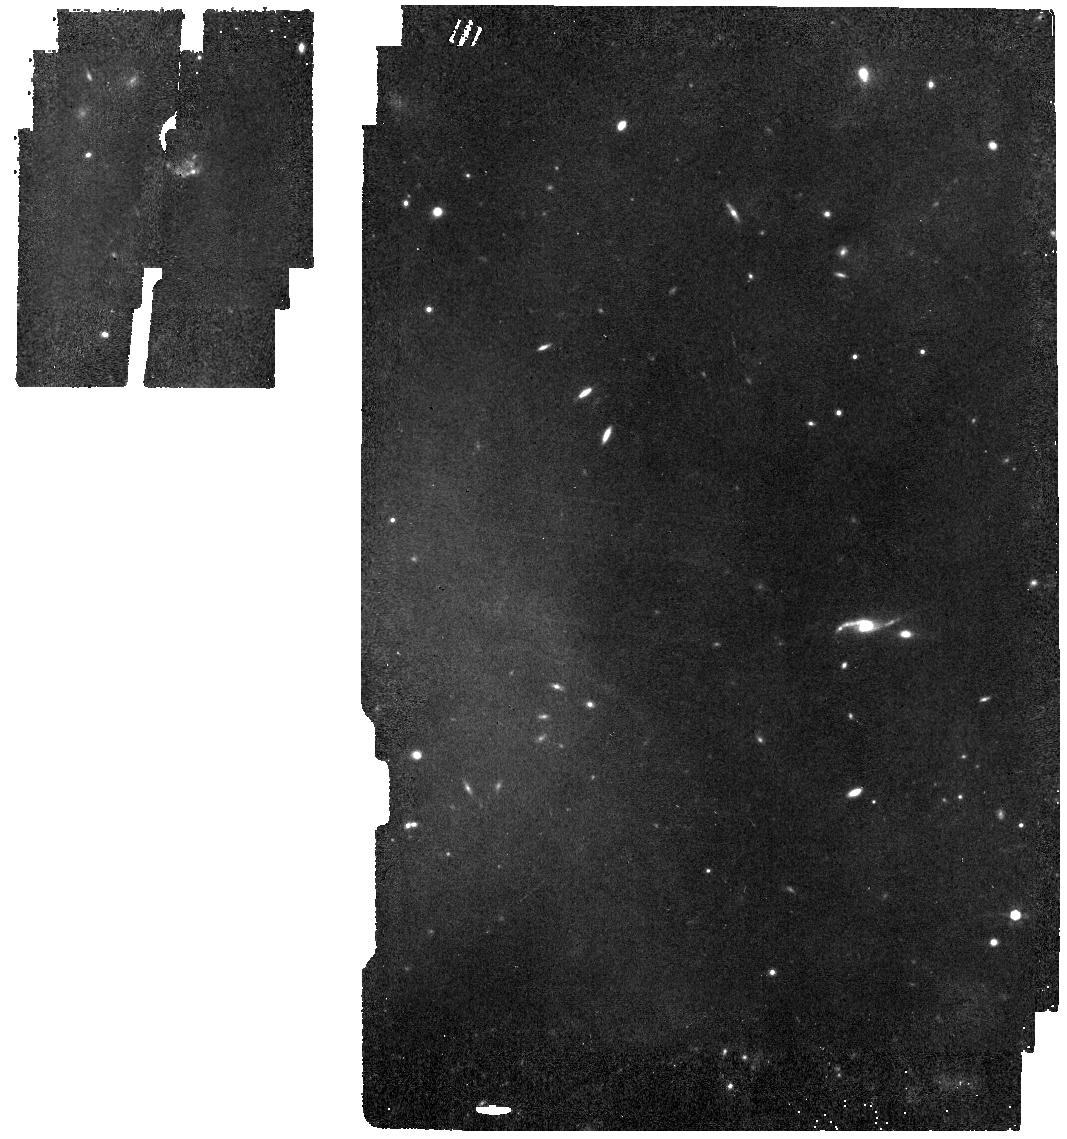
Target: MIRI-SLEW-TO-COLD-C. Instrument: MIRI. Filter: F770W. Exposure: 14 min. Observation ID: jw01052-o004_t005_miri_f770w

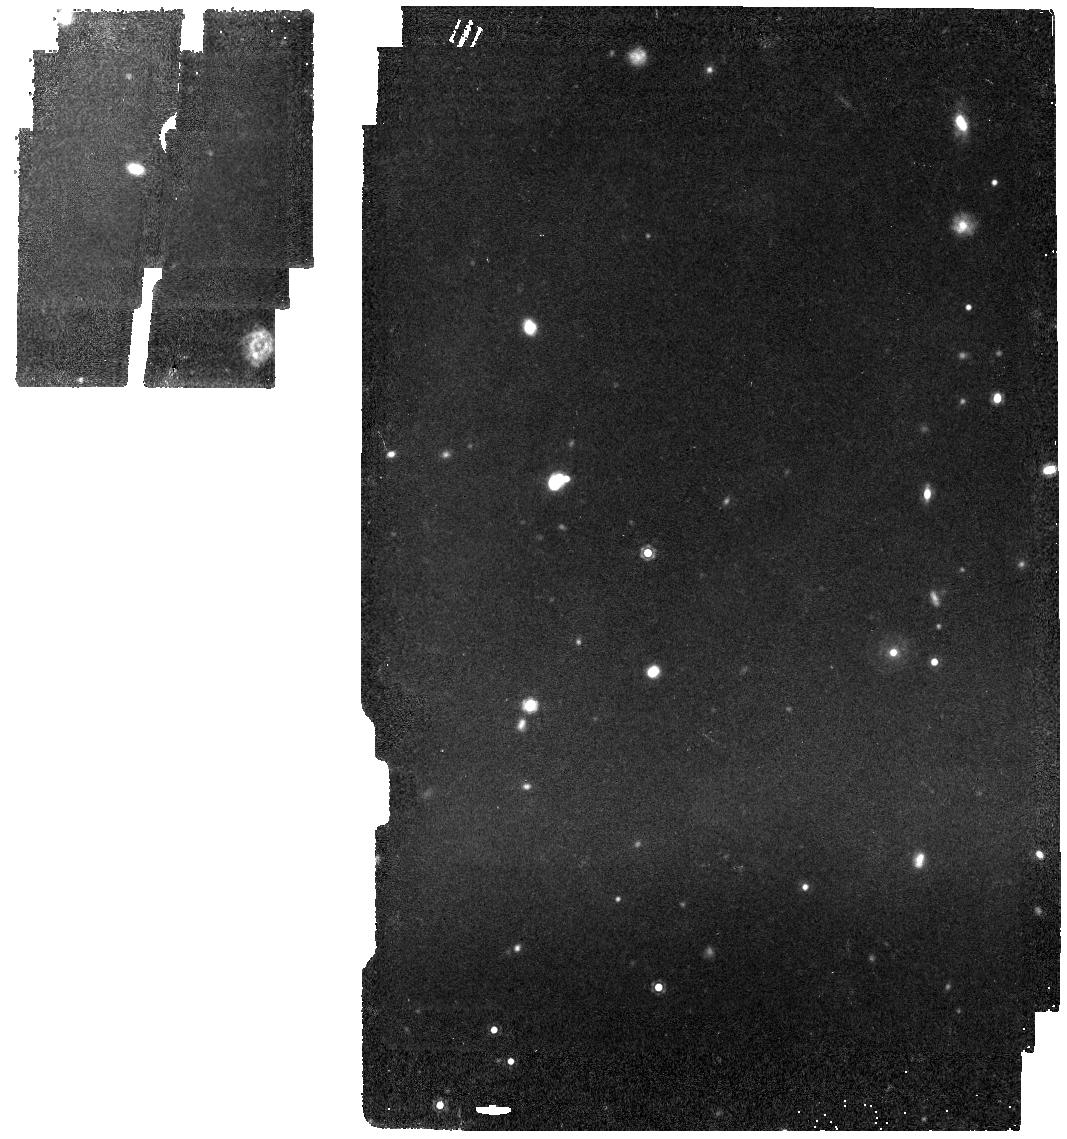
Target: MIRI-SLEW-TO-HOT-TARGET-NORTH. Instrument: MIRI. Filter: F1280W. Exposure: 14 min. Observation ID: jw01052-o003_t001_miri_f1280w

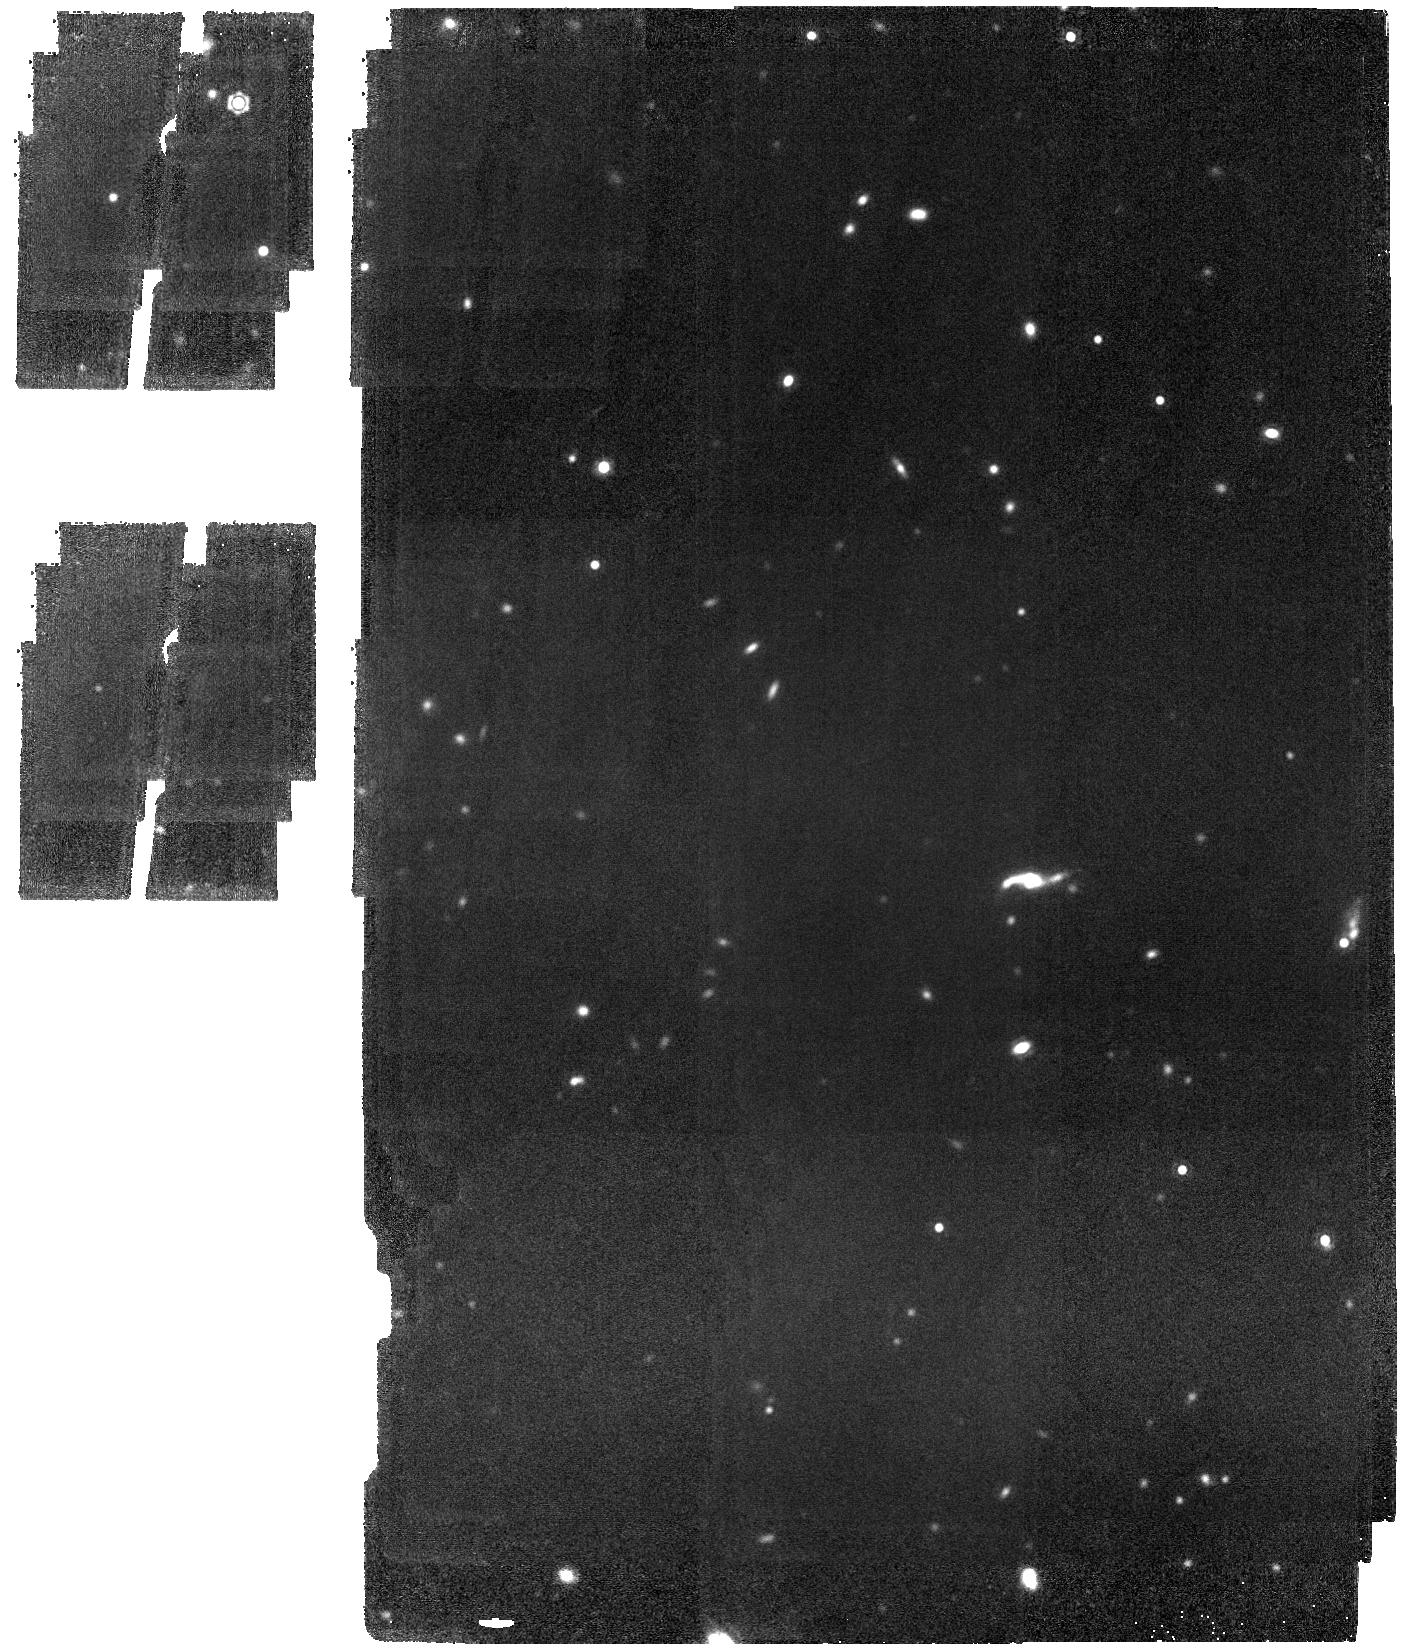
Target: MIRI-SLEW-TO-COLD-C. Instrument: MIRI. Filter: F1800W. Exposure: 56 min. Observation ID: jw01052-o005_t005_miri_f1800w

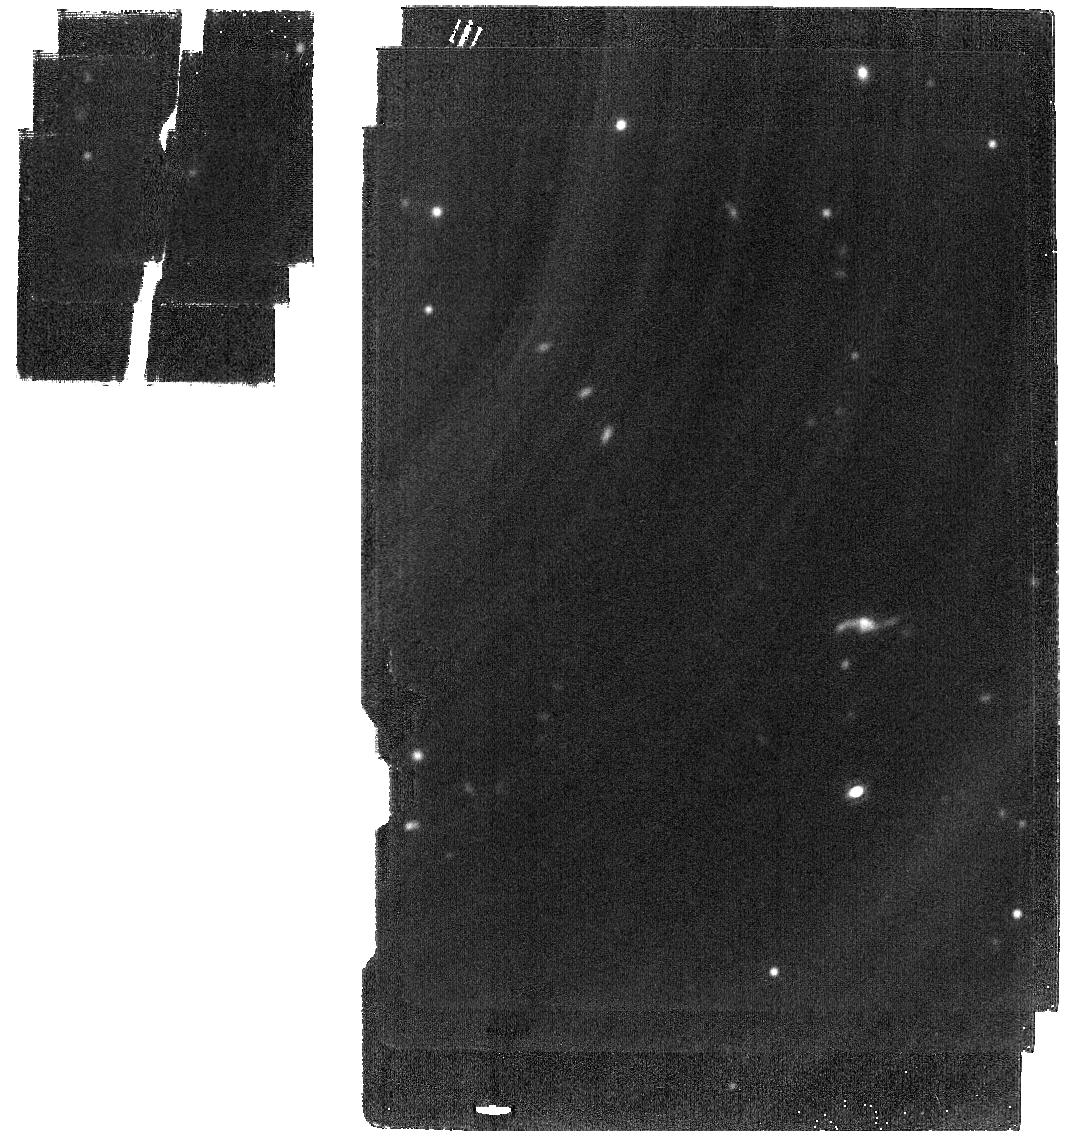
Target: MIRI-SLEW-TO-COLD-C. Instrument: MIRI. Filter: F2100W. Exposure: 15 min. Observation ID: jw01052-o006_t005_miri_f2100w

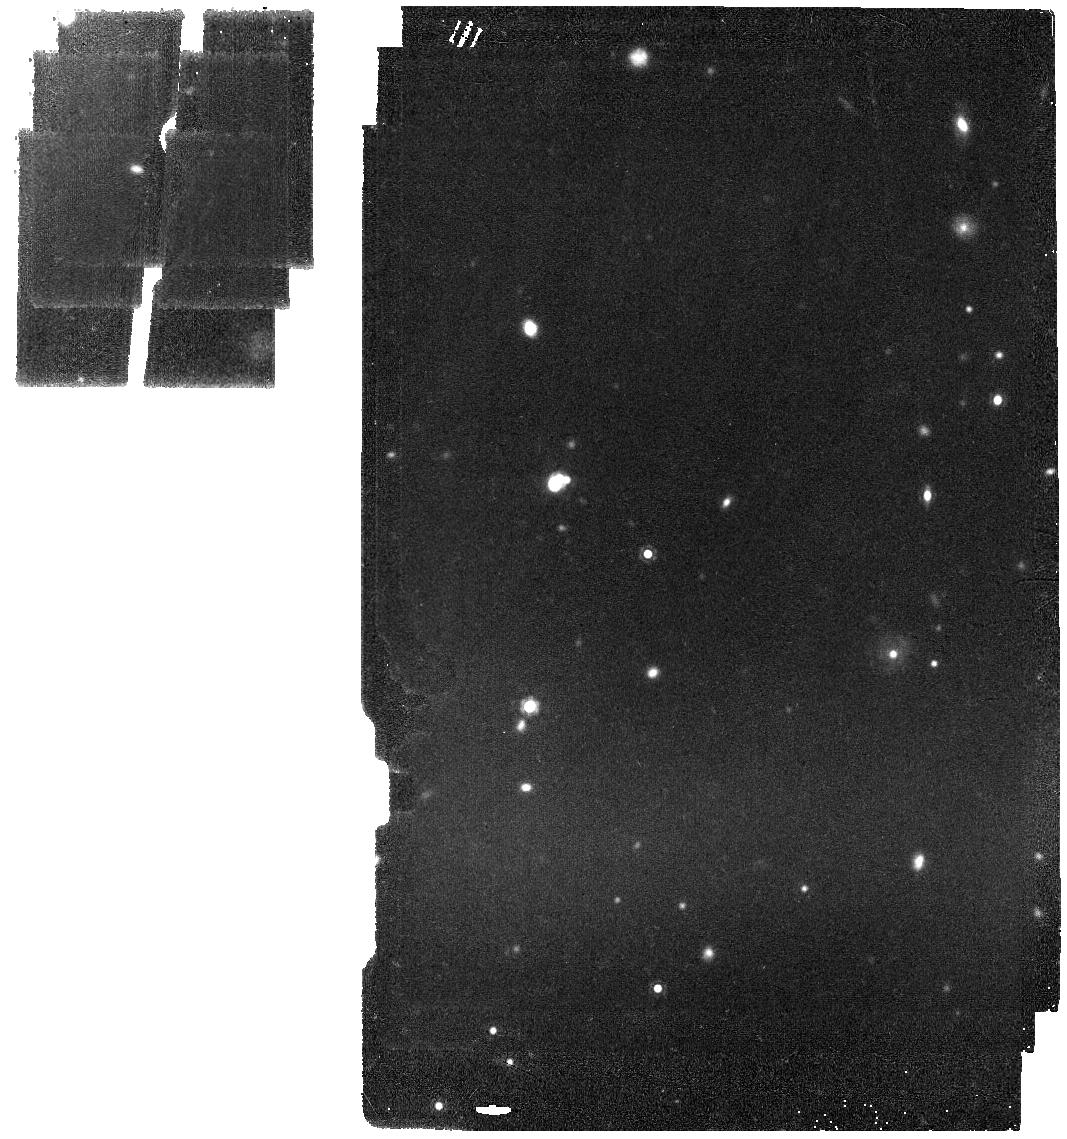
Target: MIRI-SLEW-TO-HOT-TARGET-NORTH. Instrument: MIRI. Filter: F1500W. Exposure: 14 min. Observation ID: jw01052-o001_t001_miri_f1500w

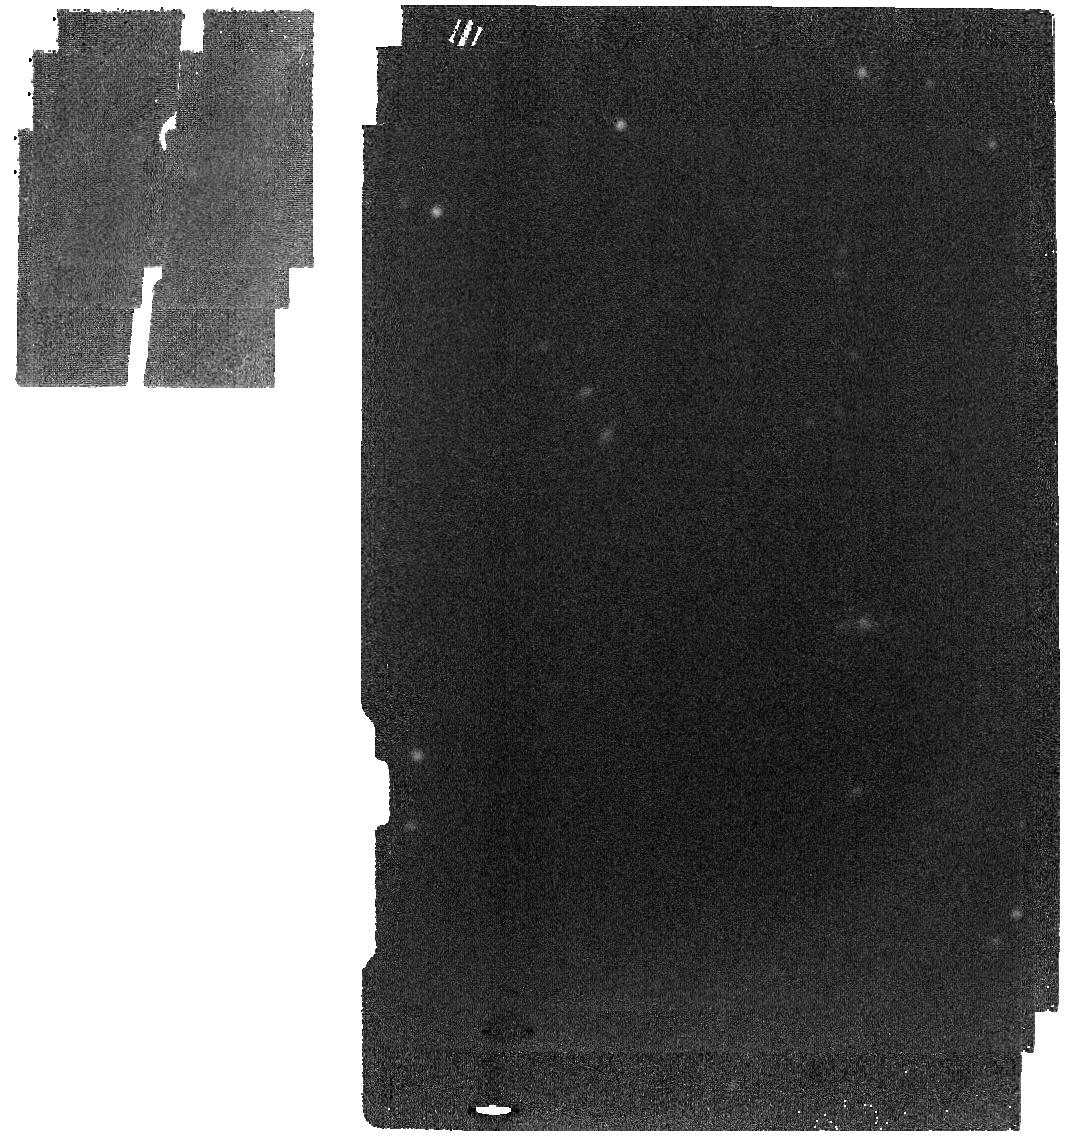
Target: MIRI-SLEW-TO-COLD-C. Instrument: MIRI. Filter: F2550W. Exposure: 15 min. Observation ID: jw01052-o006_t005_miri_f2550w

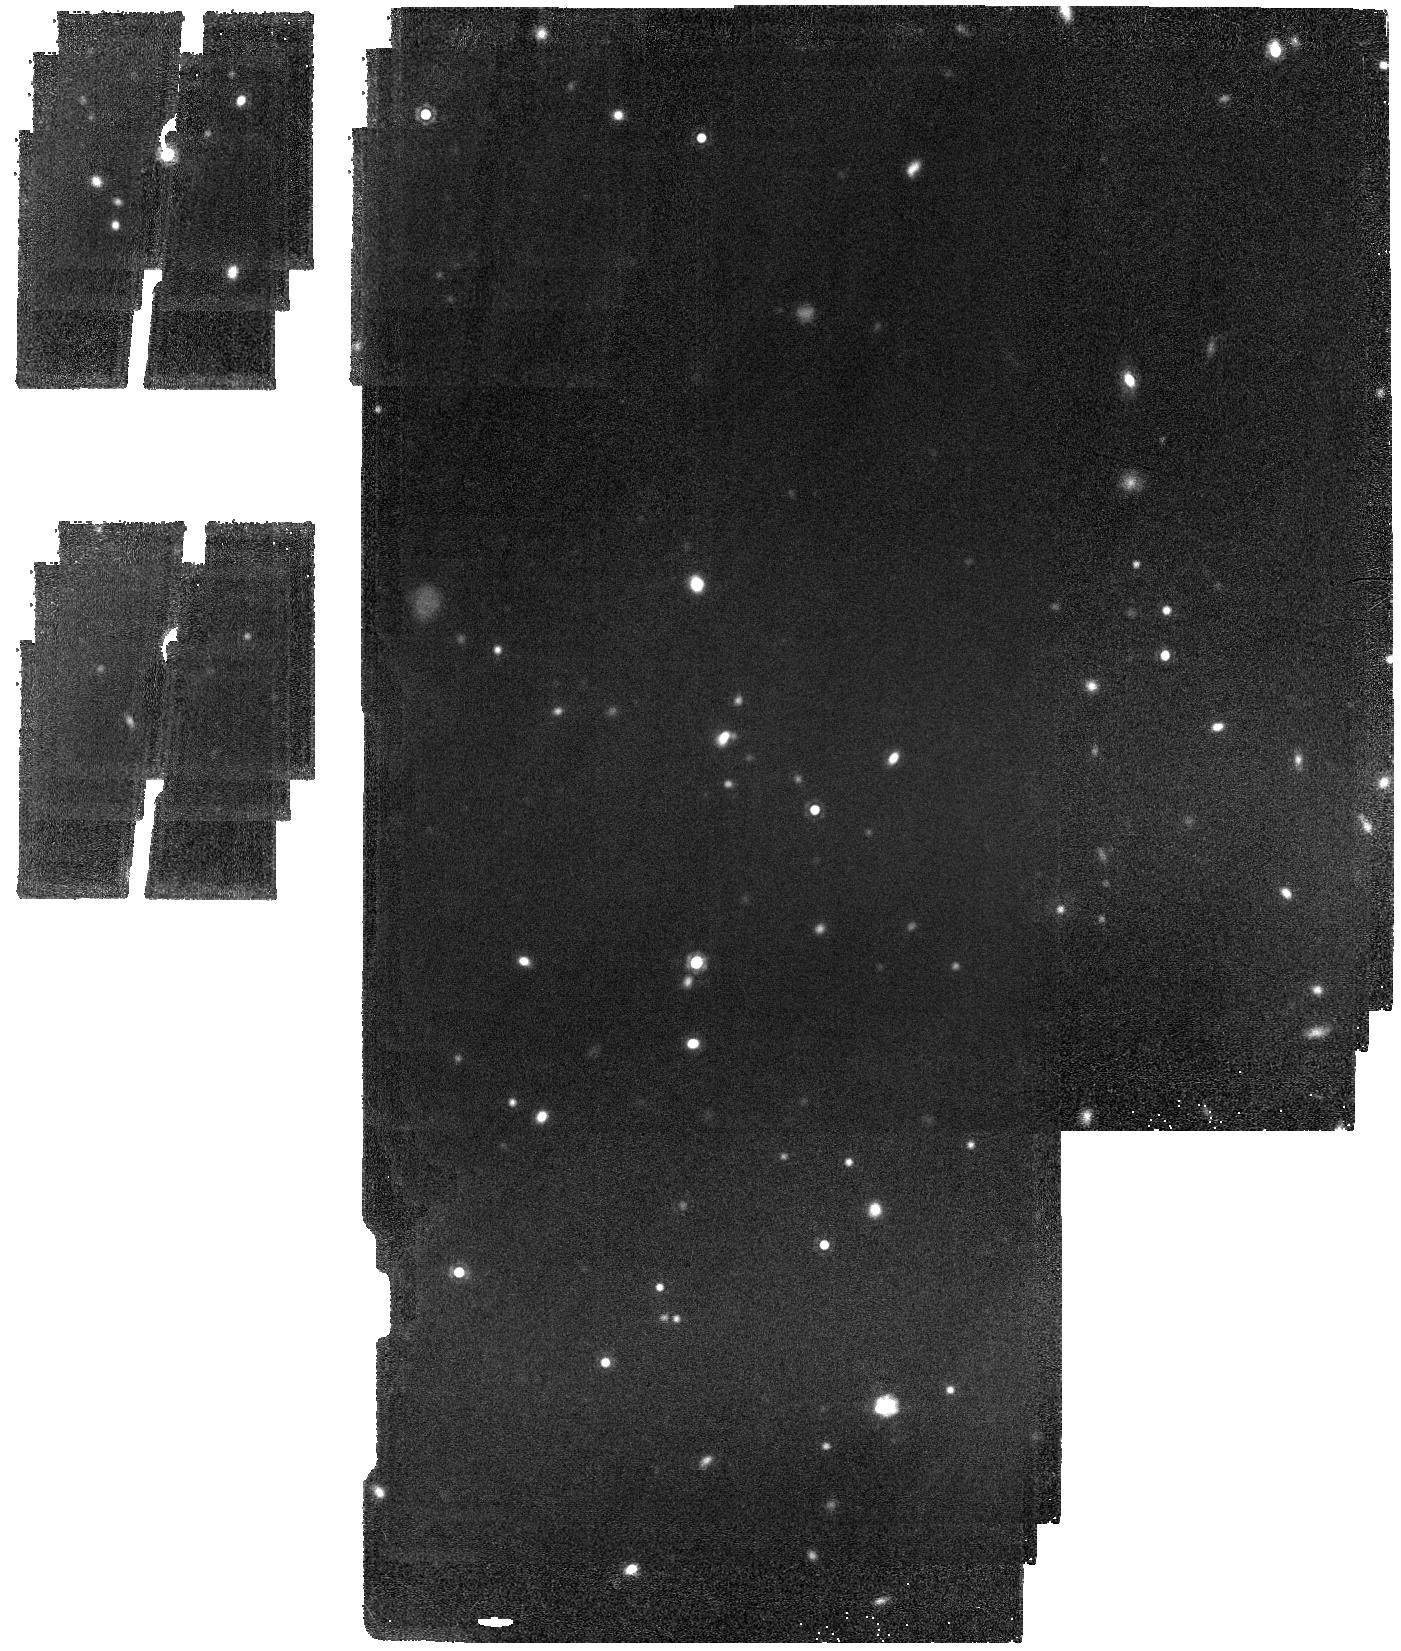
Target: MIRI-SLEW-TO-HOT-TARGET-NORTH. Instrument: MIRI. Filter: F1800W. Exposure: 42 min. Observation ID: jw01052-o002_t001_miri_f1800w

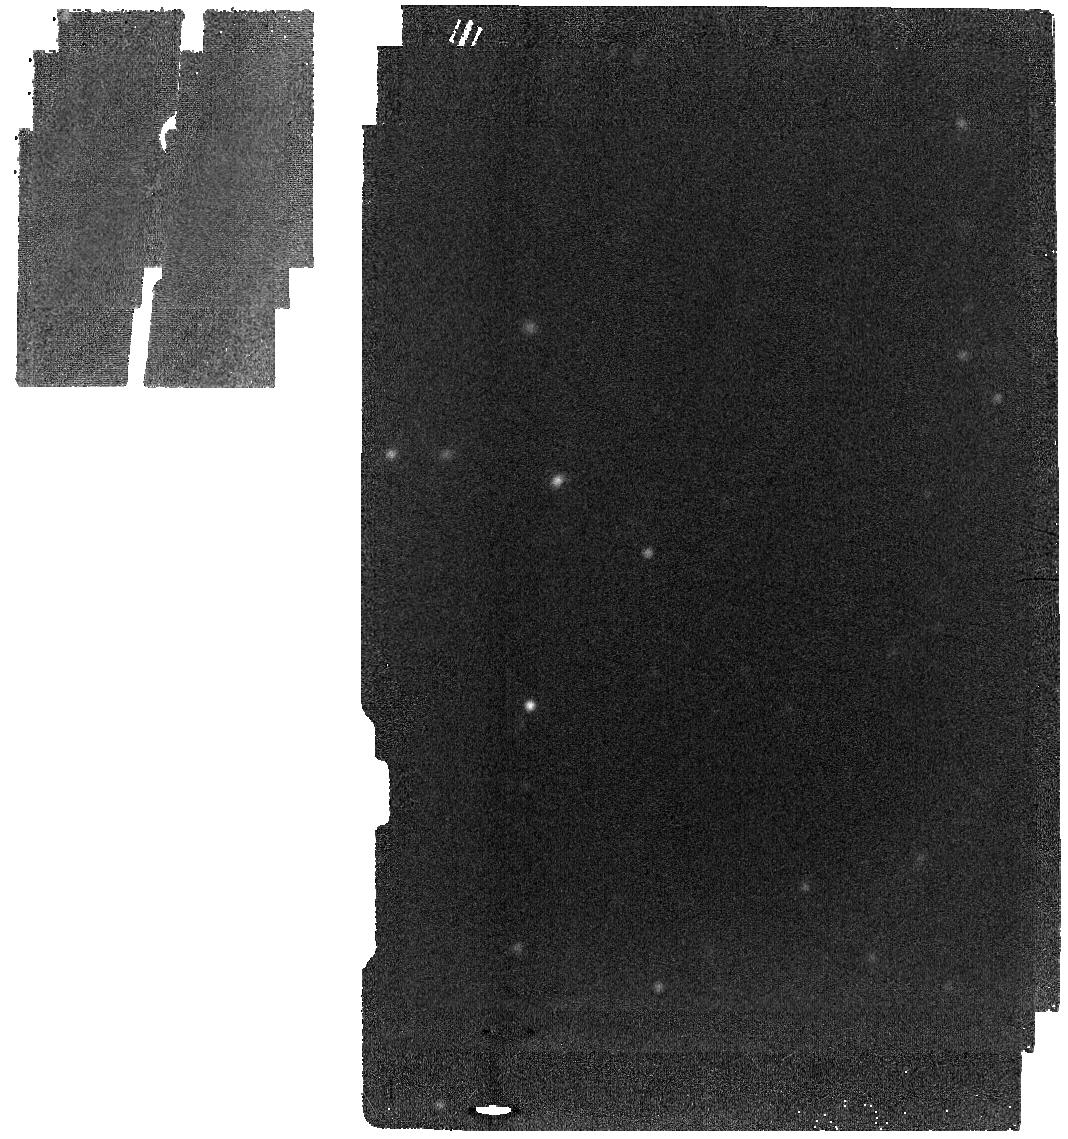
Target: MIRI-SLEW-TO-HOT-TARGET-NORTH. Instrument: MIRI. Filter: F2550W. Exposure: 15 min. Observation ID: jw01052-o003_t001_miri_f2550w

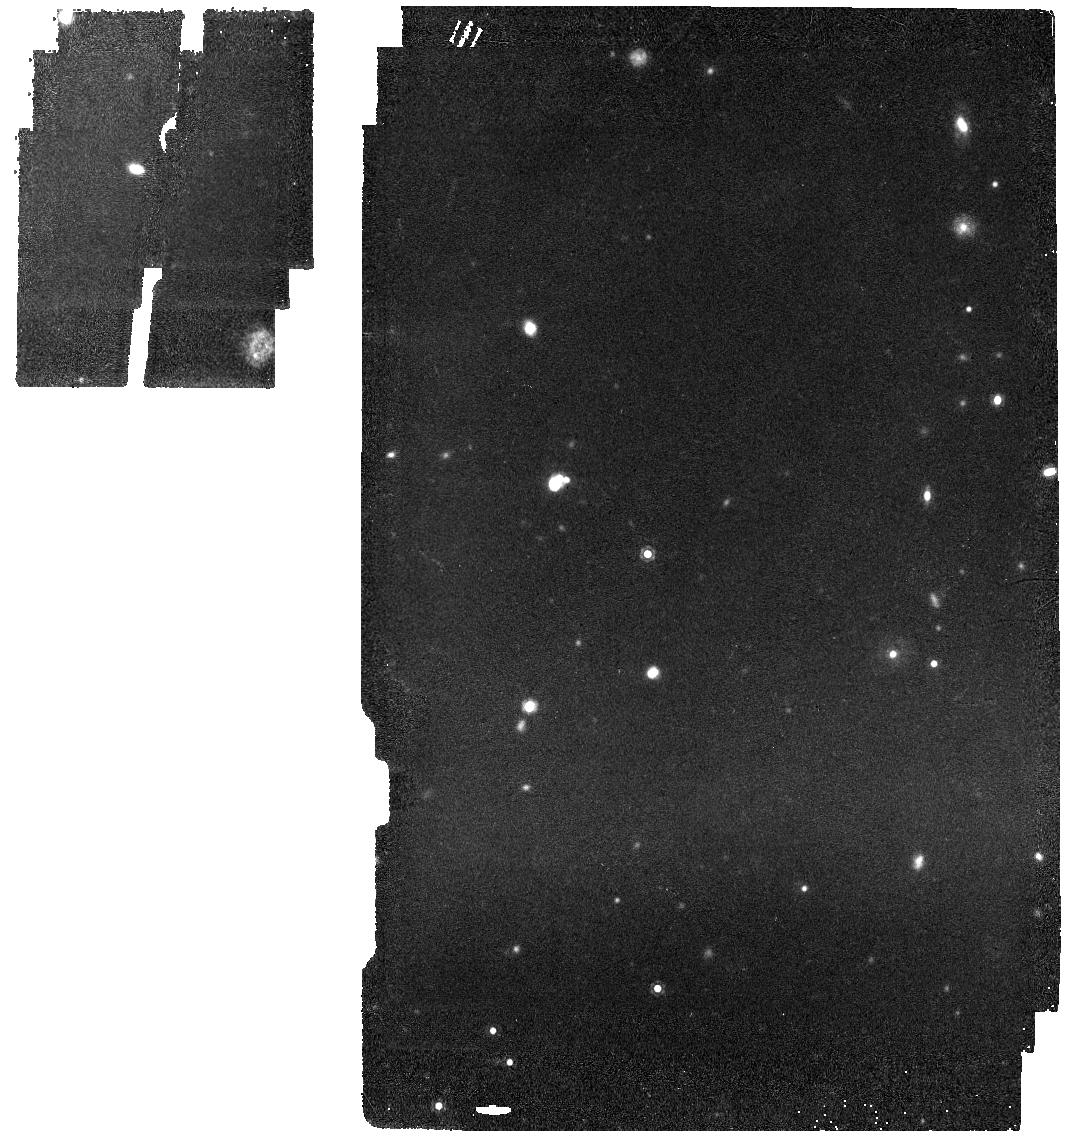
Target: MIRI-SLEW-TO-HOT-TARGET-NORTH. Instrument: MIRI. Filter: F1280W. Exposure: 14 min. Observation ID: jw01052-o001_t001_miri_f1280w

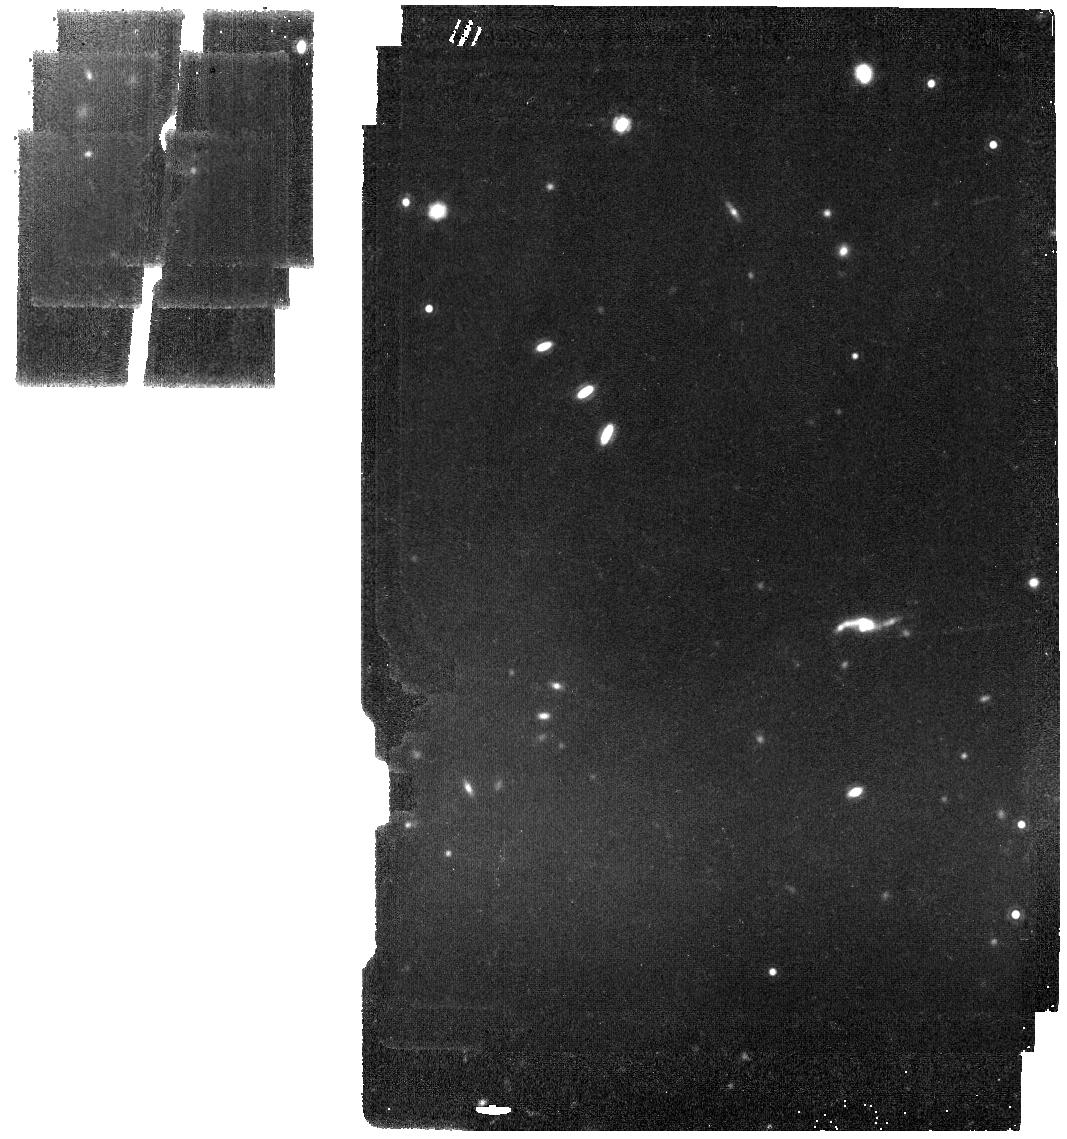
Target: MIRI-SLEW-TO-COLD-C. Instrument: MIRI. Filter: F1500W. Exposure: 14 min. Observation ID: jw01052-o004_t005_miri_f1500w

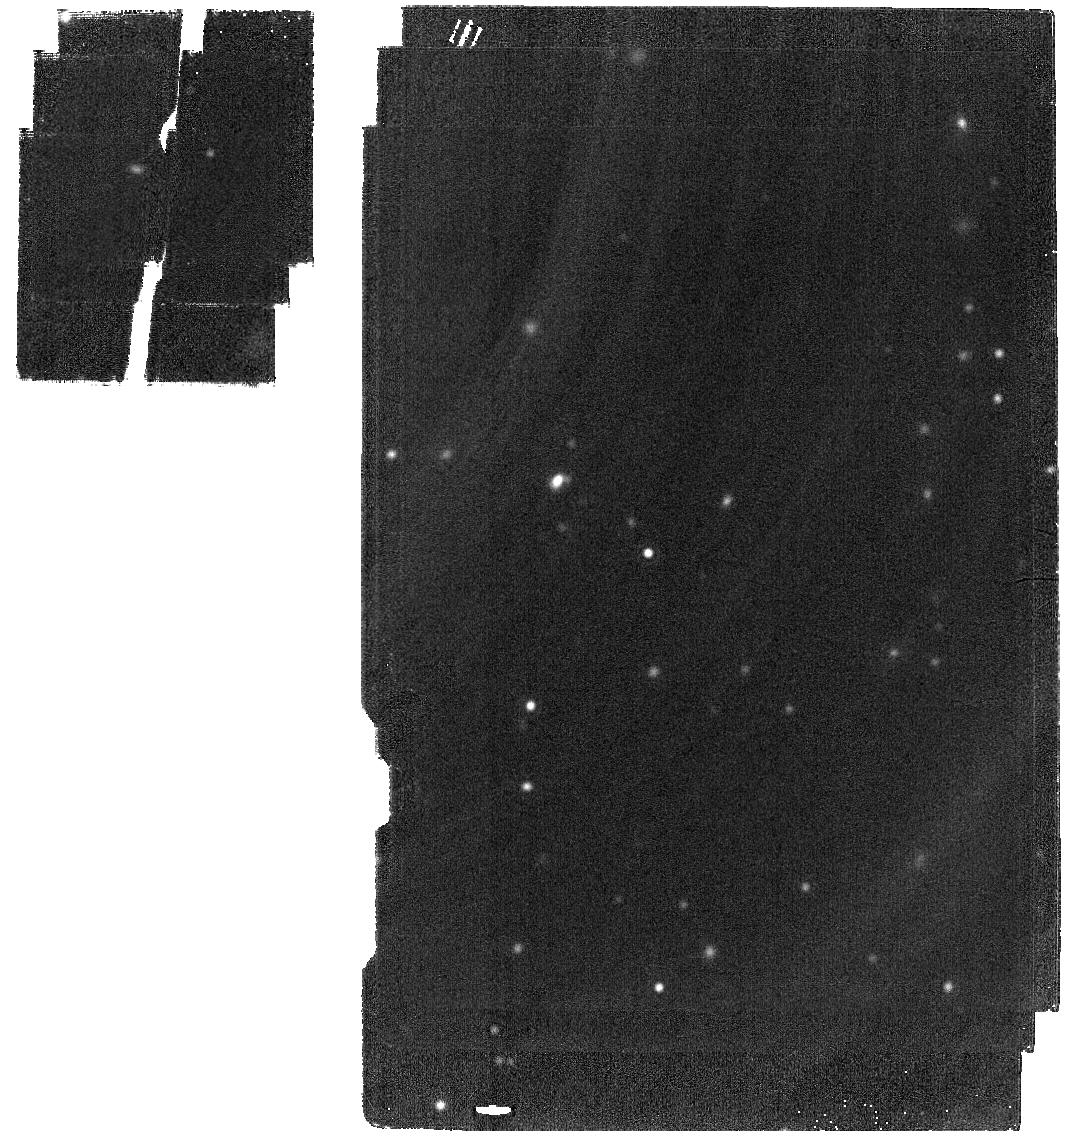
Target: MIRI-SLEW-TO-HOT-TARGET-NORTH. Instrument: MIRI. Filter: F2100W. Exposure: 15 min. Observation ID: jw01052-o003_t001_miri_f2100w

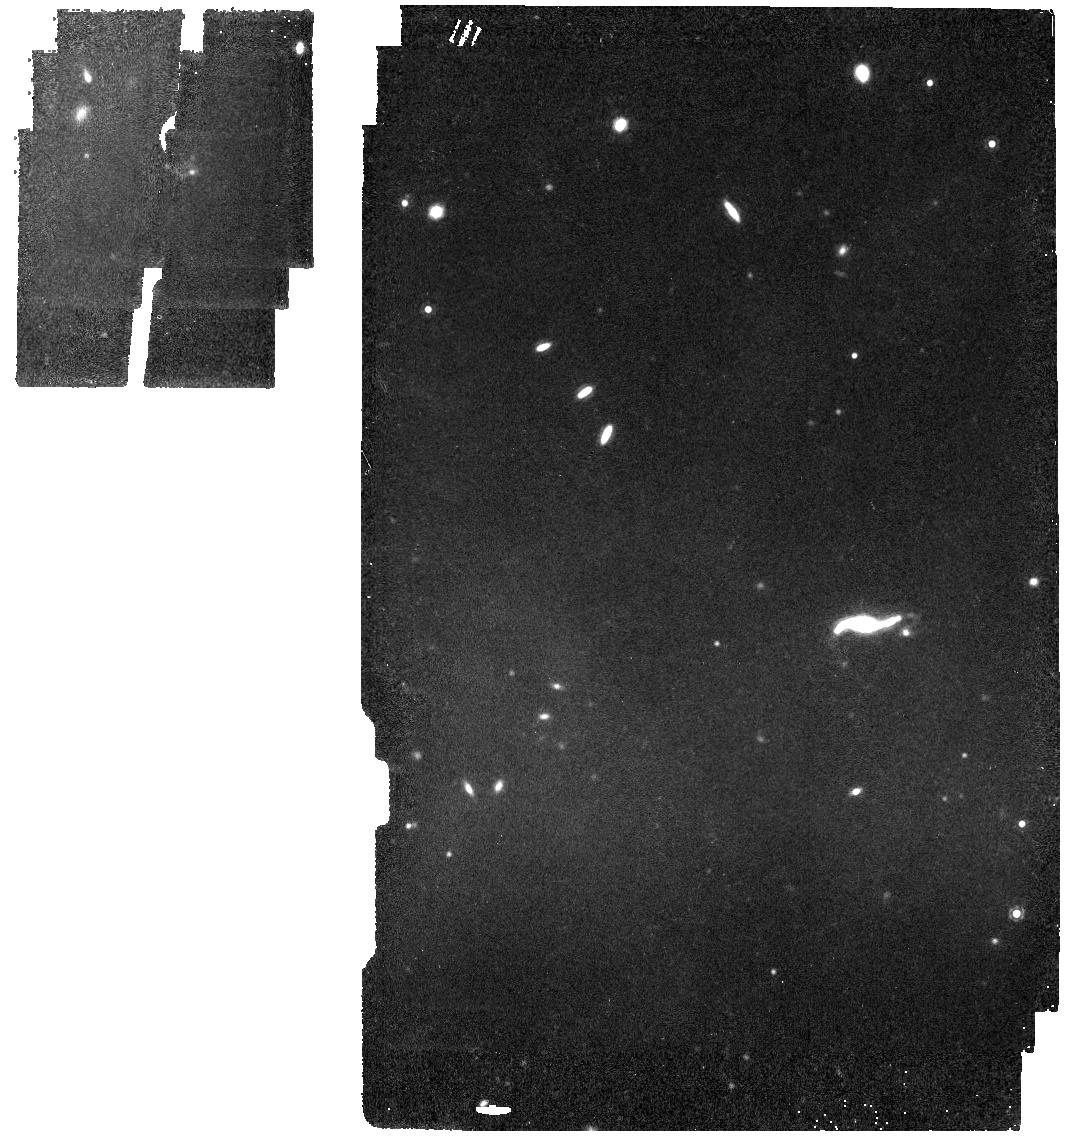
Target: MIRI-SLEW-TO-COLD-C. Instrument: MIRI. Filter: F1280W. Exposure: 14 min. Observation ID: jw01052-o006_t005_miri_f1280w

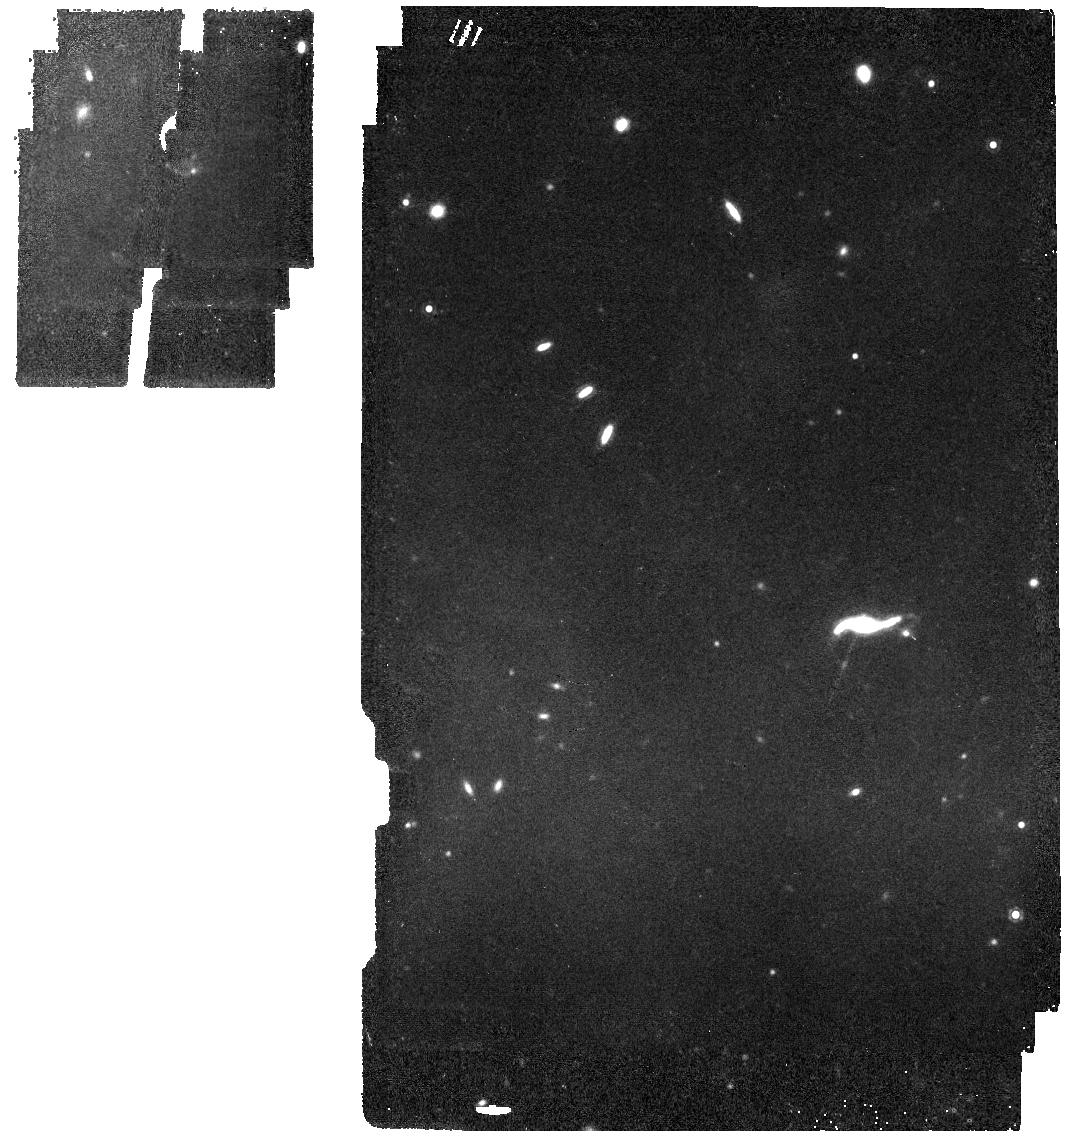
Target: MIRI-SLEW-TO-COLD-C. Instrument: MIRI. Filter: F1280W. Exposure: 14 min. Observation ID: jw01052-o004_t005_miri_f1280w

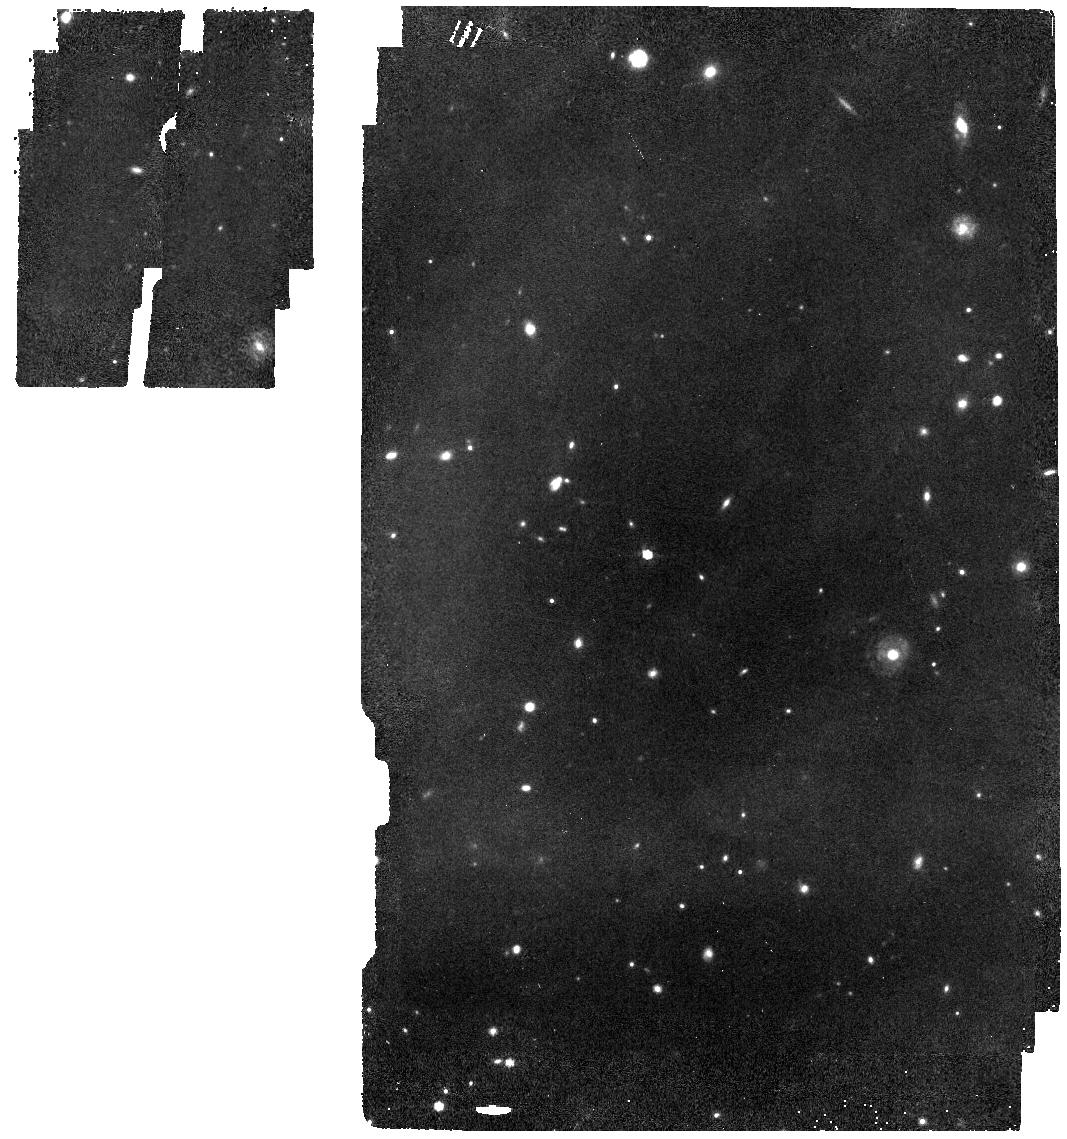
Target: MIRI-SLEW-TO-HOT-TARGET-NORTH. Instrument: MIRI. Filter: F770W. Exposure: 14 min. Observation ID: jw01052-o001_t001_miri_f770w

MIRI Sky Background and Variation with Telescope Pointing (PI: Glasse, Alistair)

This CAR aims at characterising variations in the telescope background emission spectrum observed by the MIRI imager. We will measure the observatory thermal background in the MIRI imager’s filters at two different attitude configurations: slew-to-cold and slew-to-hot. The aim is to bound the extreme cases for the thermal background emission spectrum which will be seen by MIRI during science operations. There are already Goddard-led Comissioning Activites that include tests at hot/cold attitudes. CAR-752 and CAR-808 will keep the telescope at hot and cold attitudes for 4 and 14 days, respectively. The proposal is to run the two parts of this MIRI CAR after the telescope has moved to the hot (slew-to-hot) and cold (slew-to-cold) position. The current version of the CAR proposes four different targets. Two are in the region of the North and South Ecliptic Pole, respectively, and are alternatives to be used in the slew-to-hot observations. The other two lie close to an ecliptic latitute of about 45 degress with respect to the North Ecliptic Pole, and have been selected for the slew-to-cold observations. All four targets are regions of the sky that do not have any obvious sources in the WISE 3-bands combined image (similar wavelength coverage to MIRI). To trace the SED of the background measured by MIRI we will use a suite of different filters. Each of the selected filters probes a regime where a different observatory component (tower, sunshield, OTE) is expected to dominate. For instance, at 12 microns the sunshield emisson, that represents one of the main contributors to the thermal background seen by MIRI, begins to contribute. We are also adding the 7.7 microns filter, to measure a wavelength region that will not have significant contributions from the thermal emission, but rather from the zodiacal light. Once the set of filters has been used, we propose repeating the observation at 12.8 microns, to measure any potential relaxation in the sunshield emission. The observing sequence will then be: F770W, F1280W, F1500W, F1800W, F2100W, F2550W and again F1280W . A 2x2 mosaic with 50% overlap in the F1800W filter will allow us to evaluate the presence of spatial structure in the thermal emission at longer wavelengths, and to correlate it with the measurements in all other filters. It will also provide enough coverage and redundancy to apply background matching techniques to the data. Each mosaic tile/individual pointing uses a 3-points dither pattern per filter.